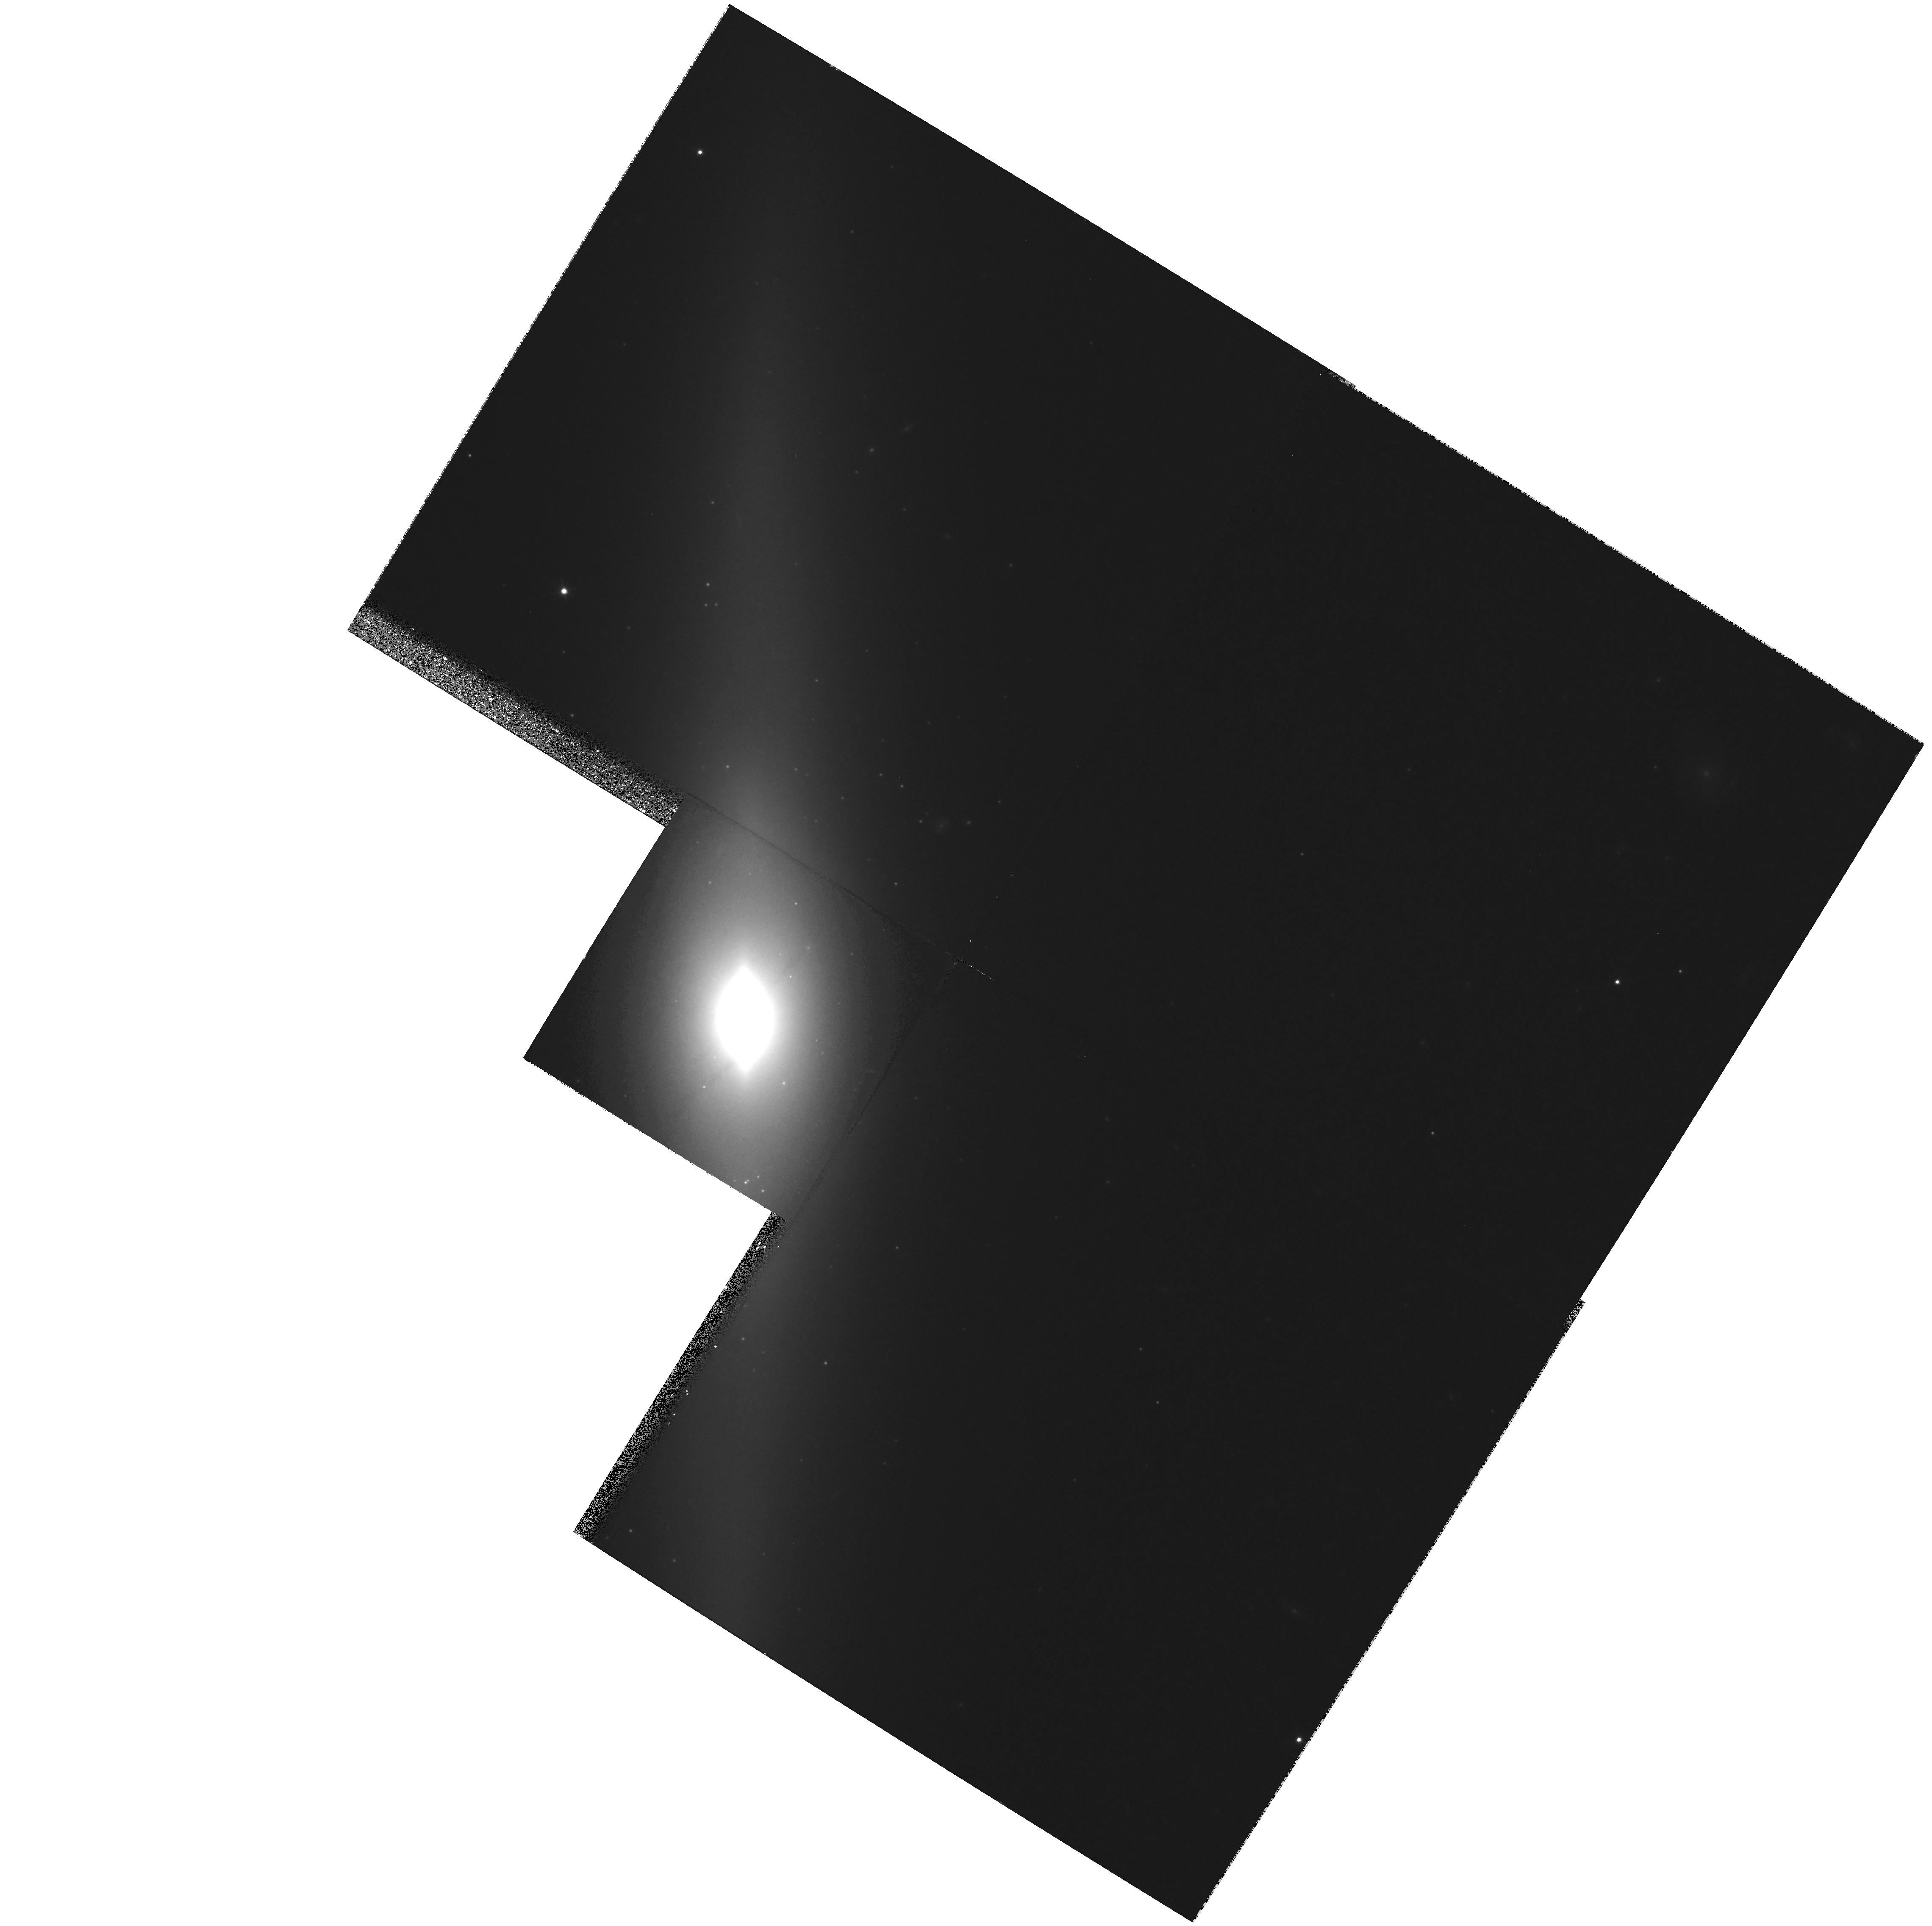
Target: NGC4026. Instrument: WFPC2/PC. Filter: F814W. Exposure: 27 min. Observation ID: hst_9107_a1_wfpc2_pc_f814w_u6f7a1

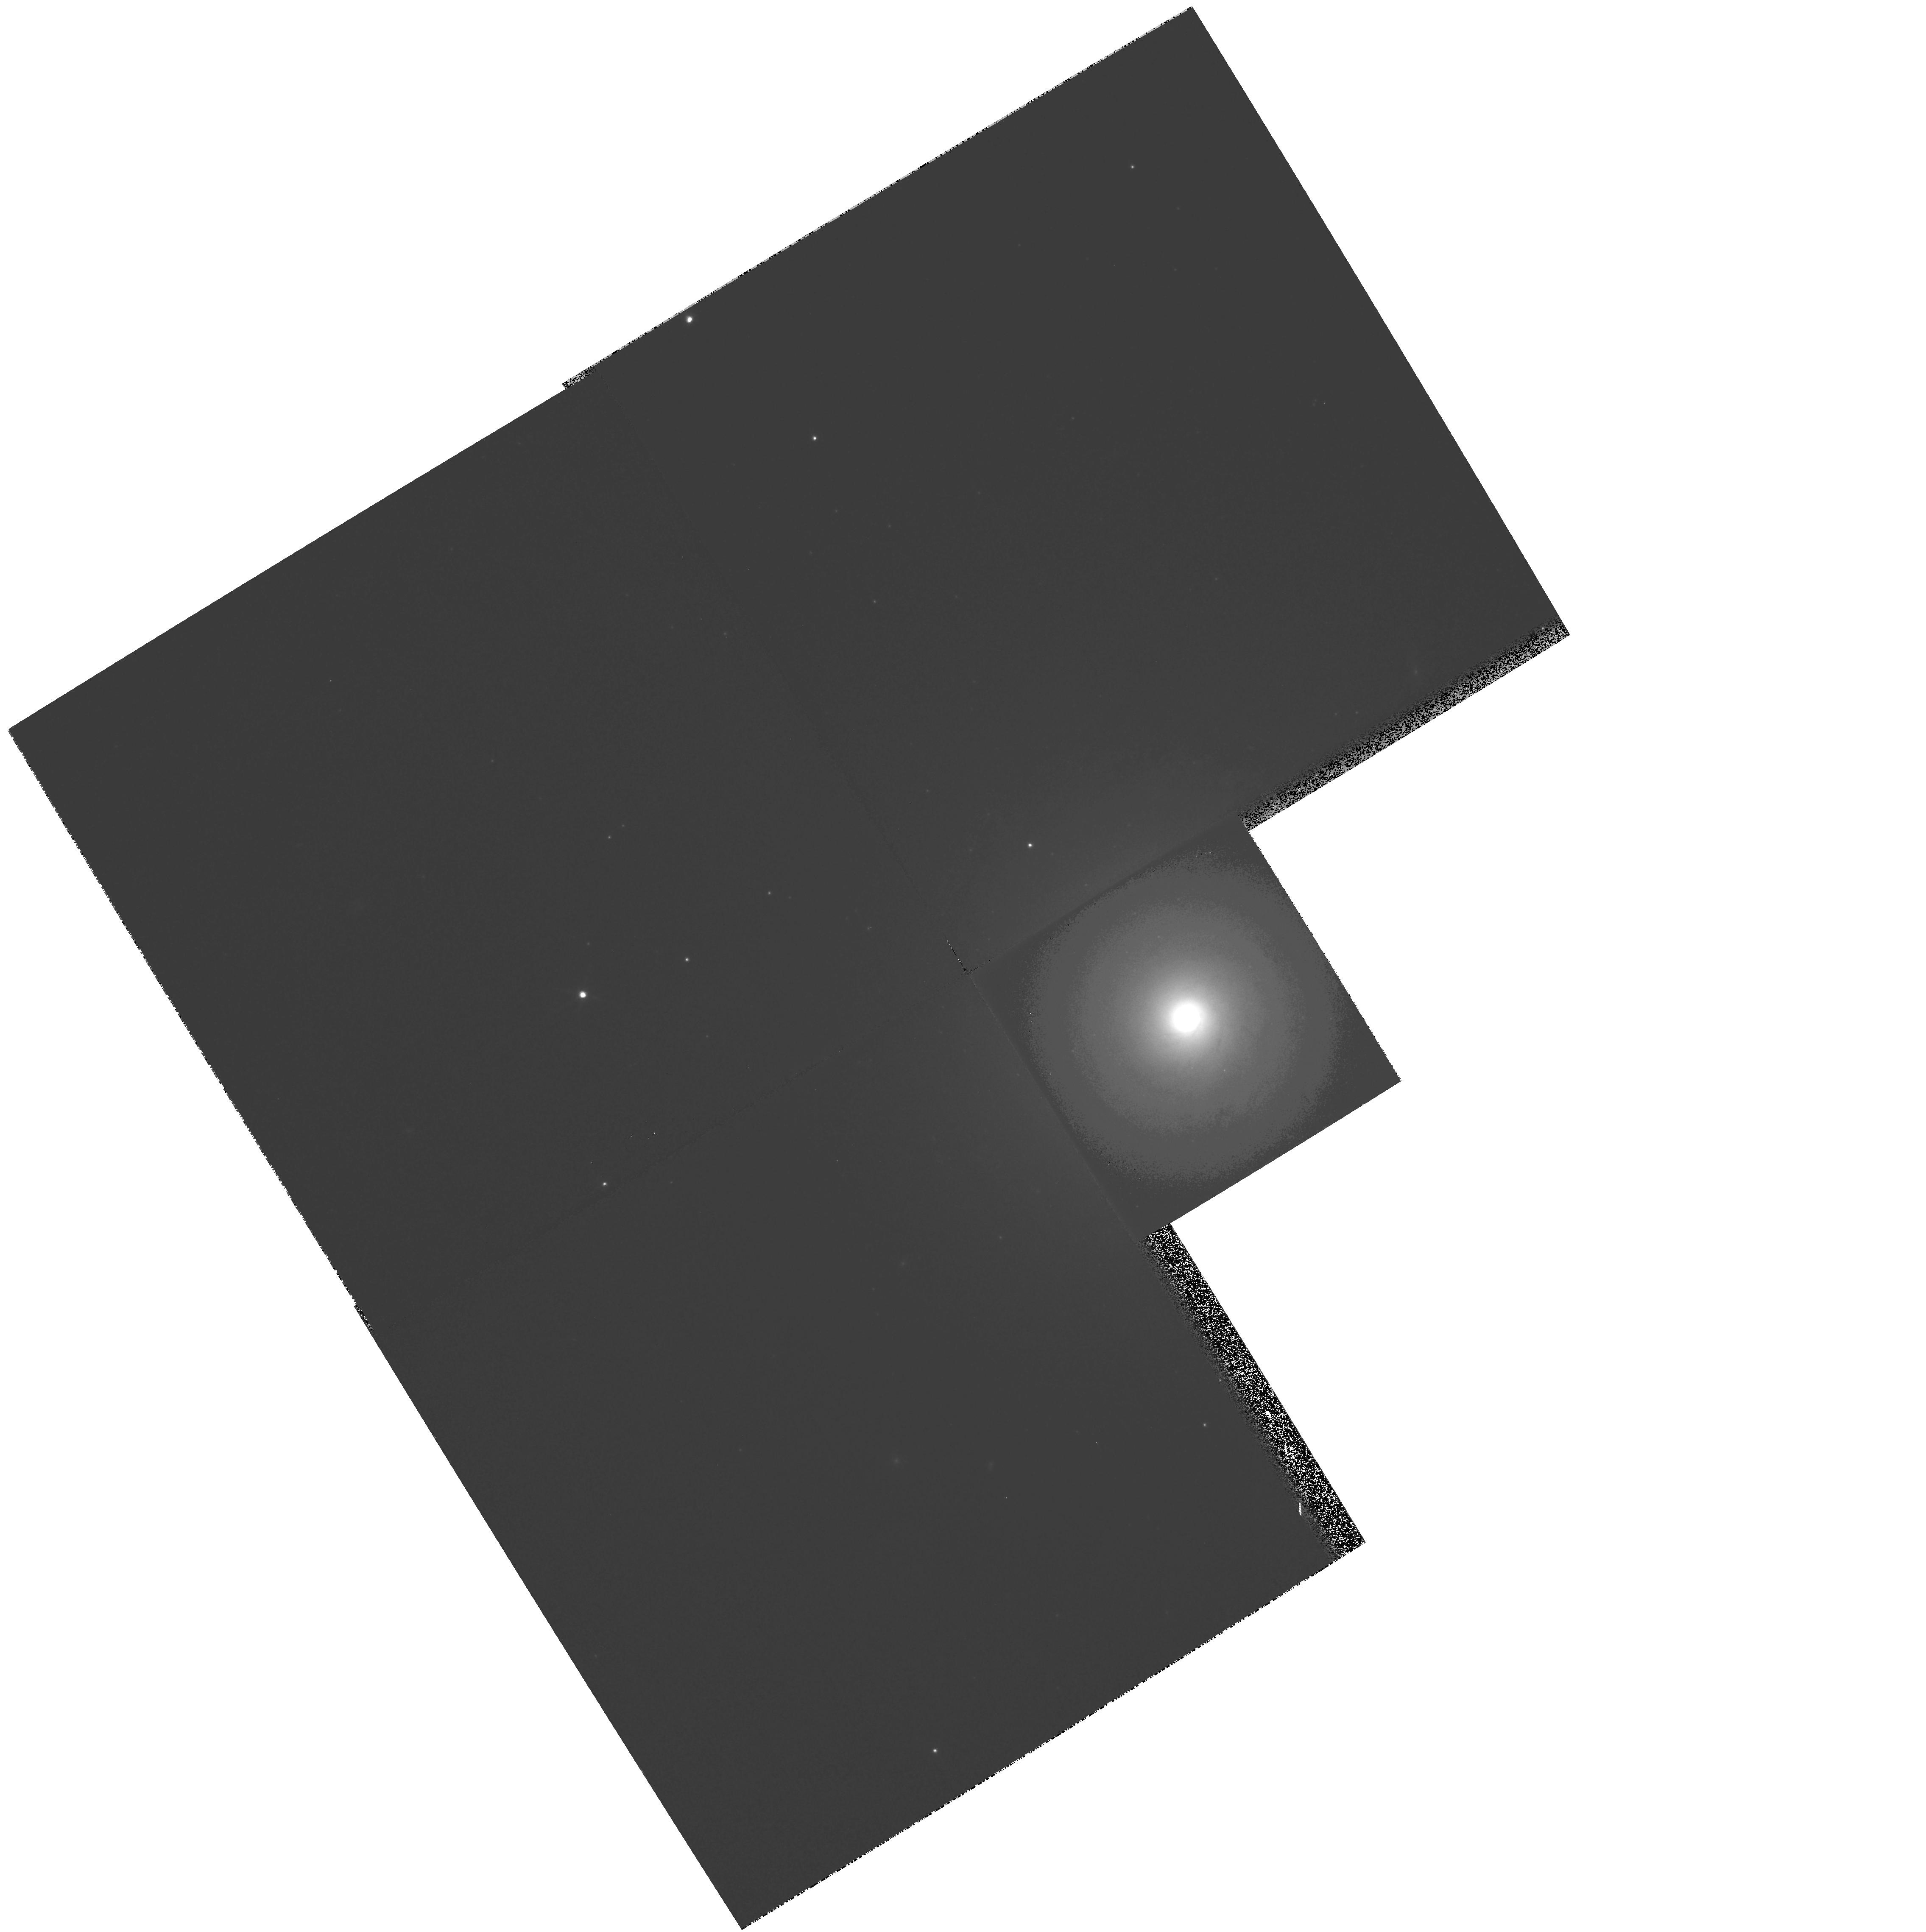
Target: NGC7213. Instrument: WFPC2/PC. Filter: F814W. Exposure: 7 min. Observation ID: hst_9107_a3_wfpc2_pc_f814w_u6f7a3

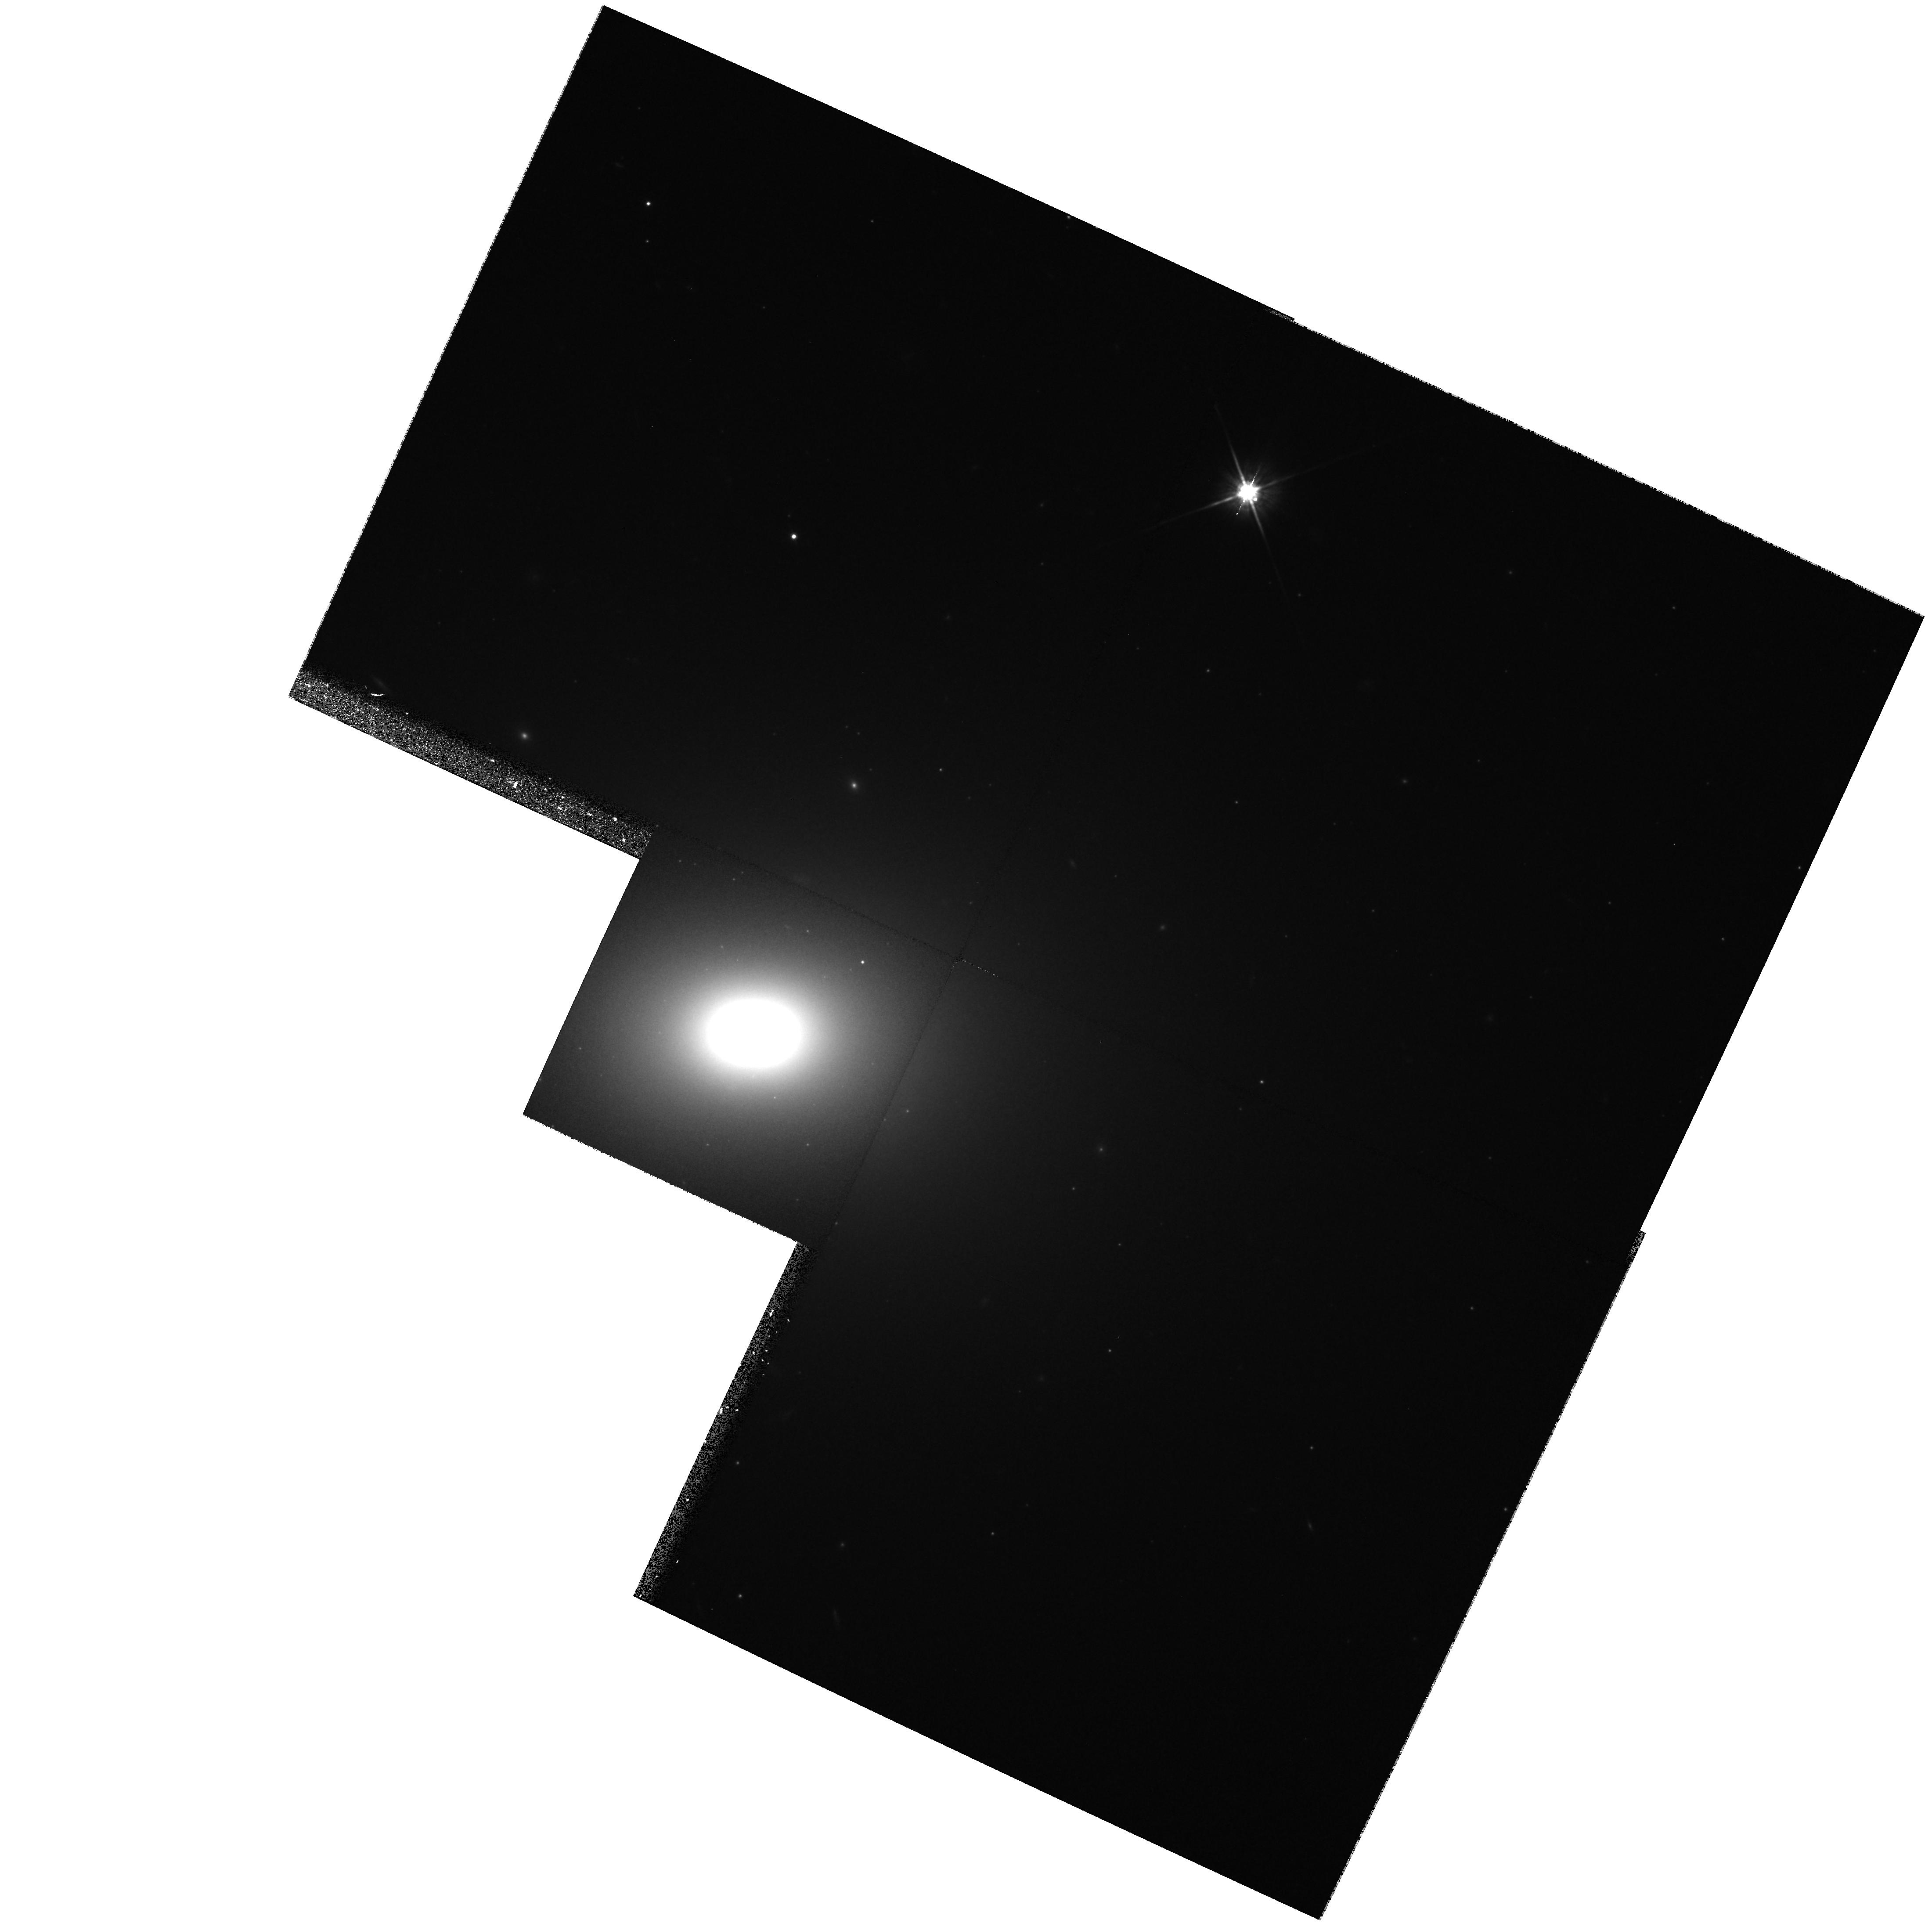
Target: NGC5576. Instrument: WFPC2/PC. Filter: F814W. Exposure: 27 min. Observation ID: hst_9107_a2_wfpc2_pc_f814w_u6f7a2

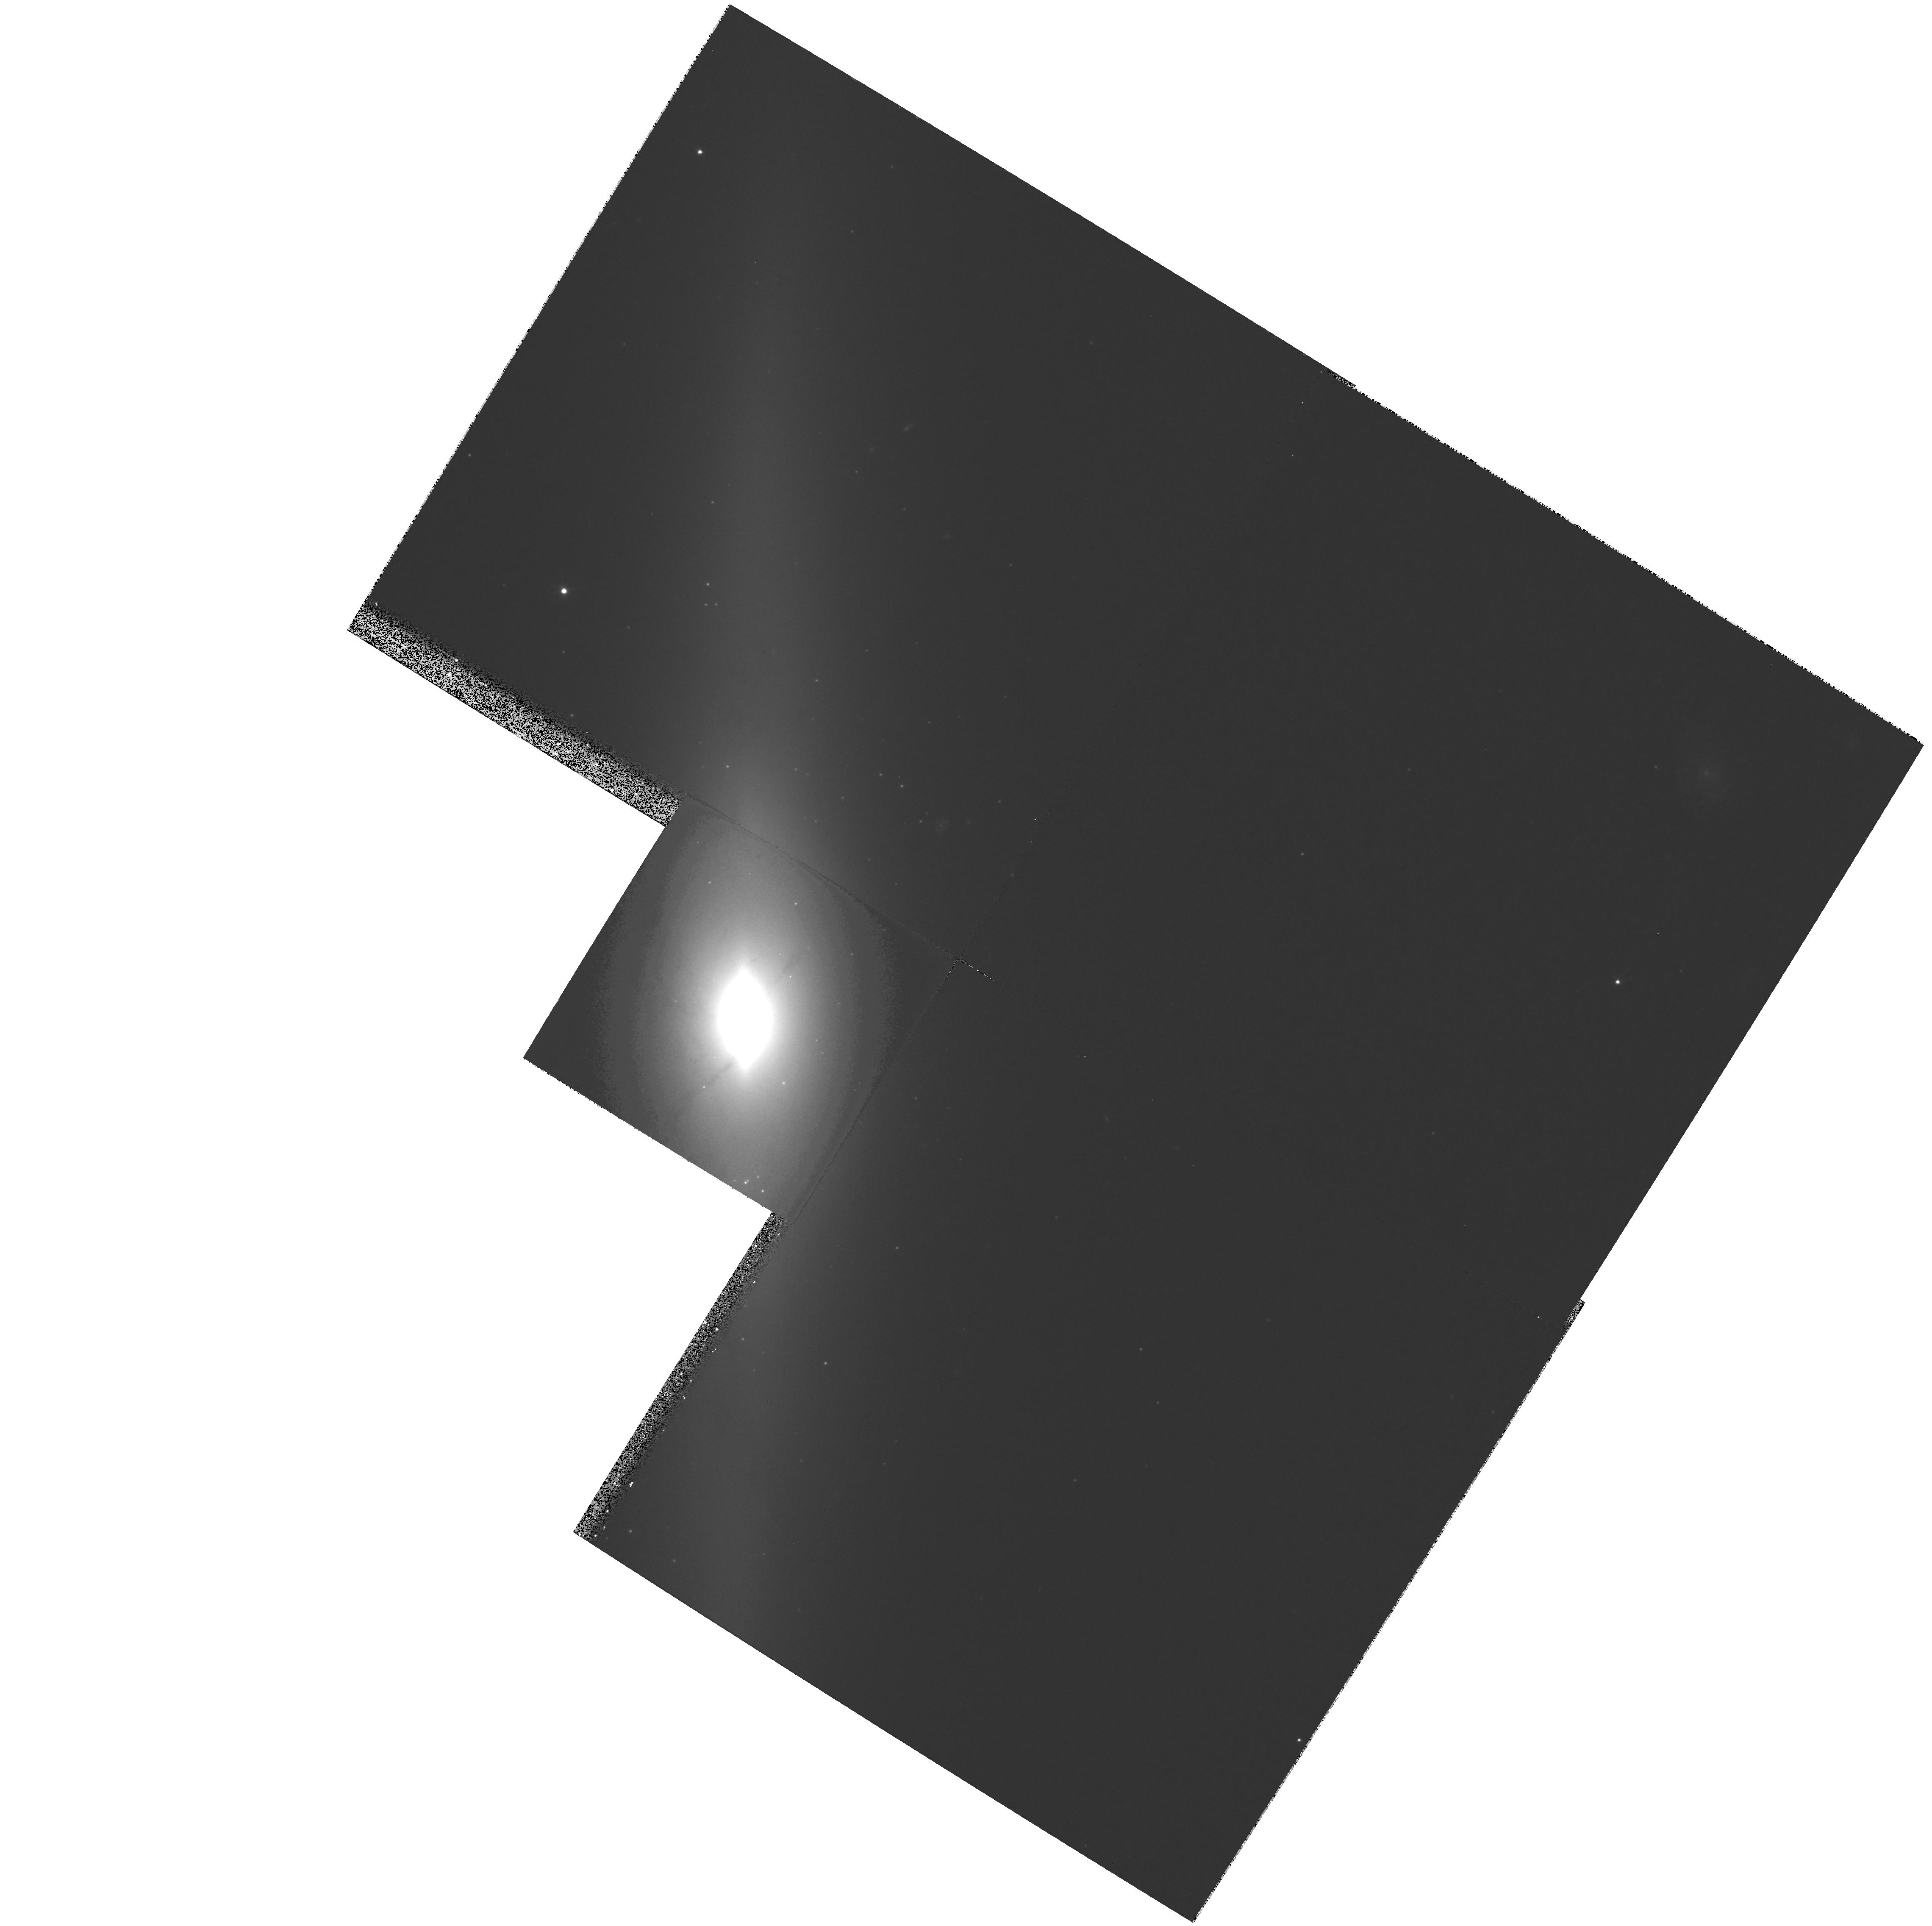
Target: NGC4026. Instrument: WFPC2/PC. Filter: F555W. Exposure: 27 min. Observation ID: hst_9107_a1_wfpc2_pc_f555w_u6f7a1

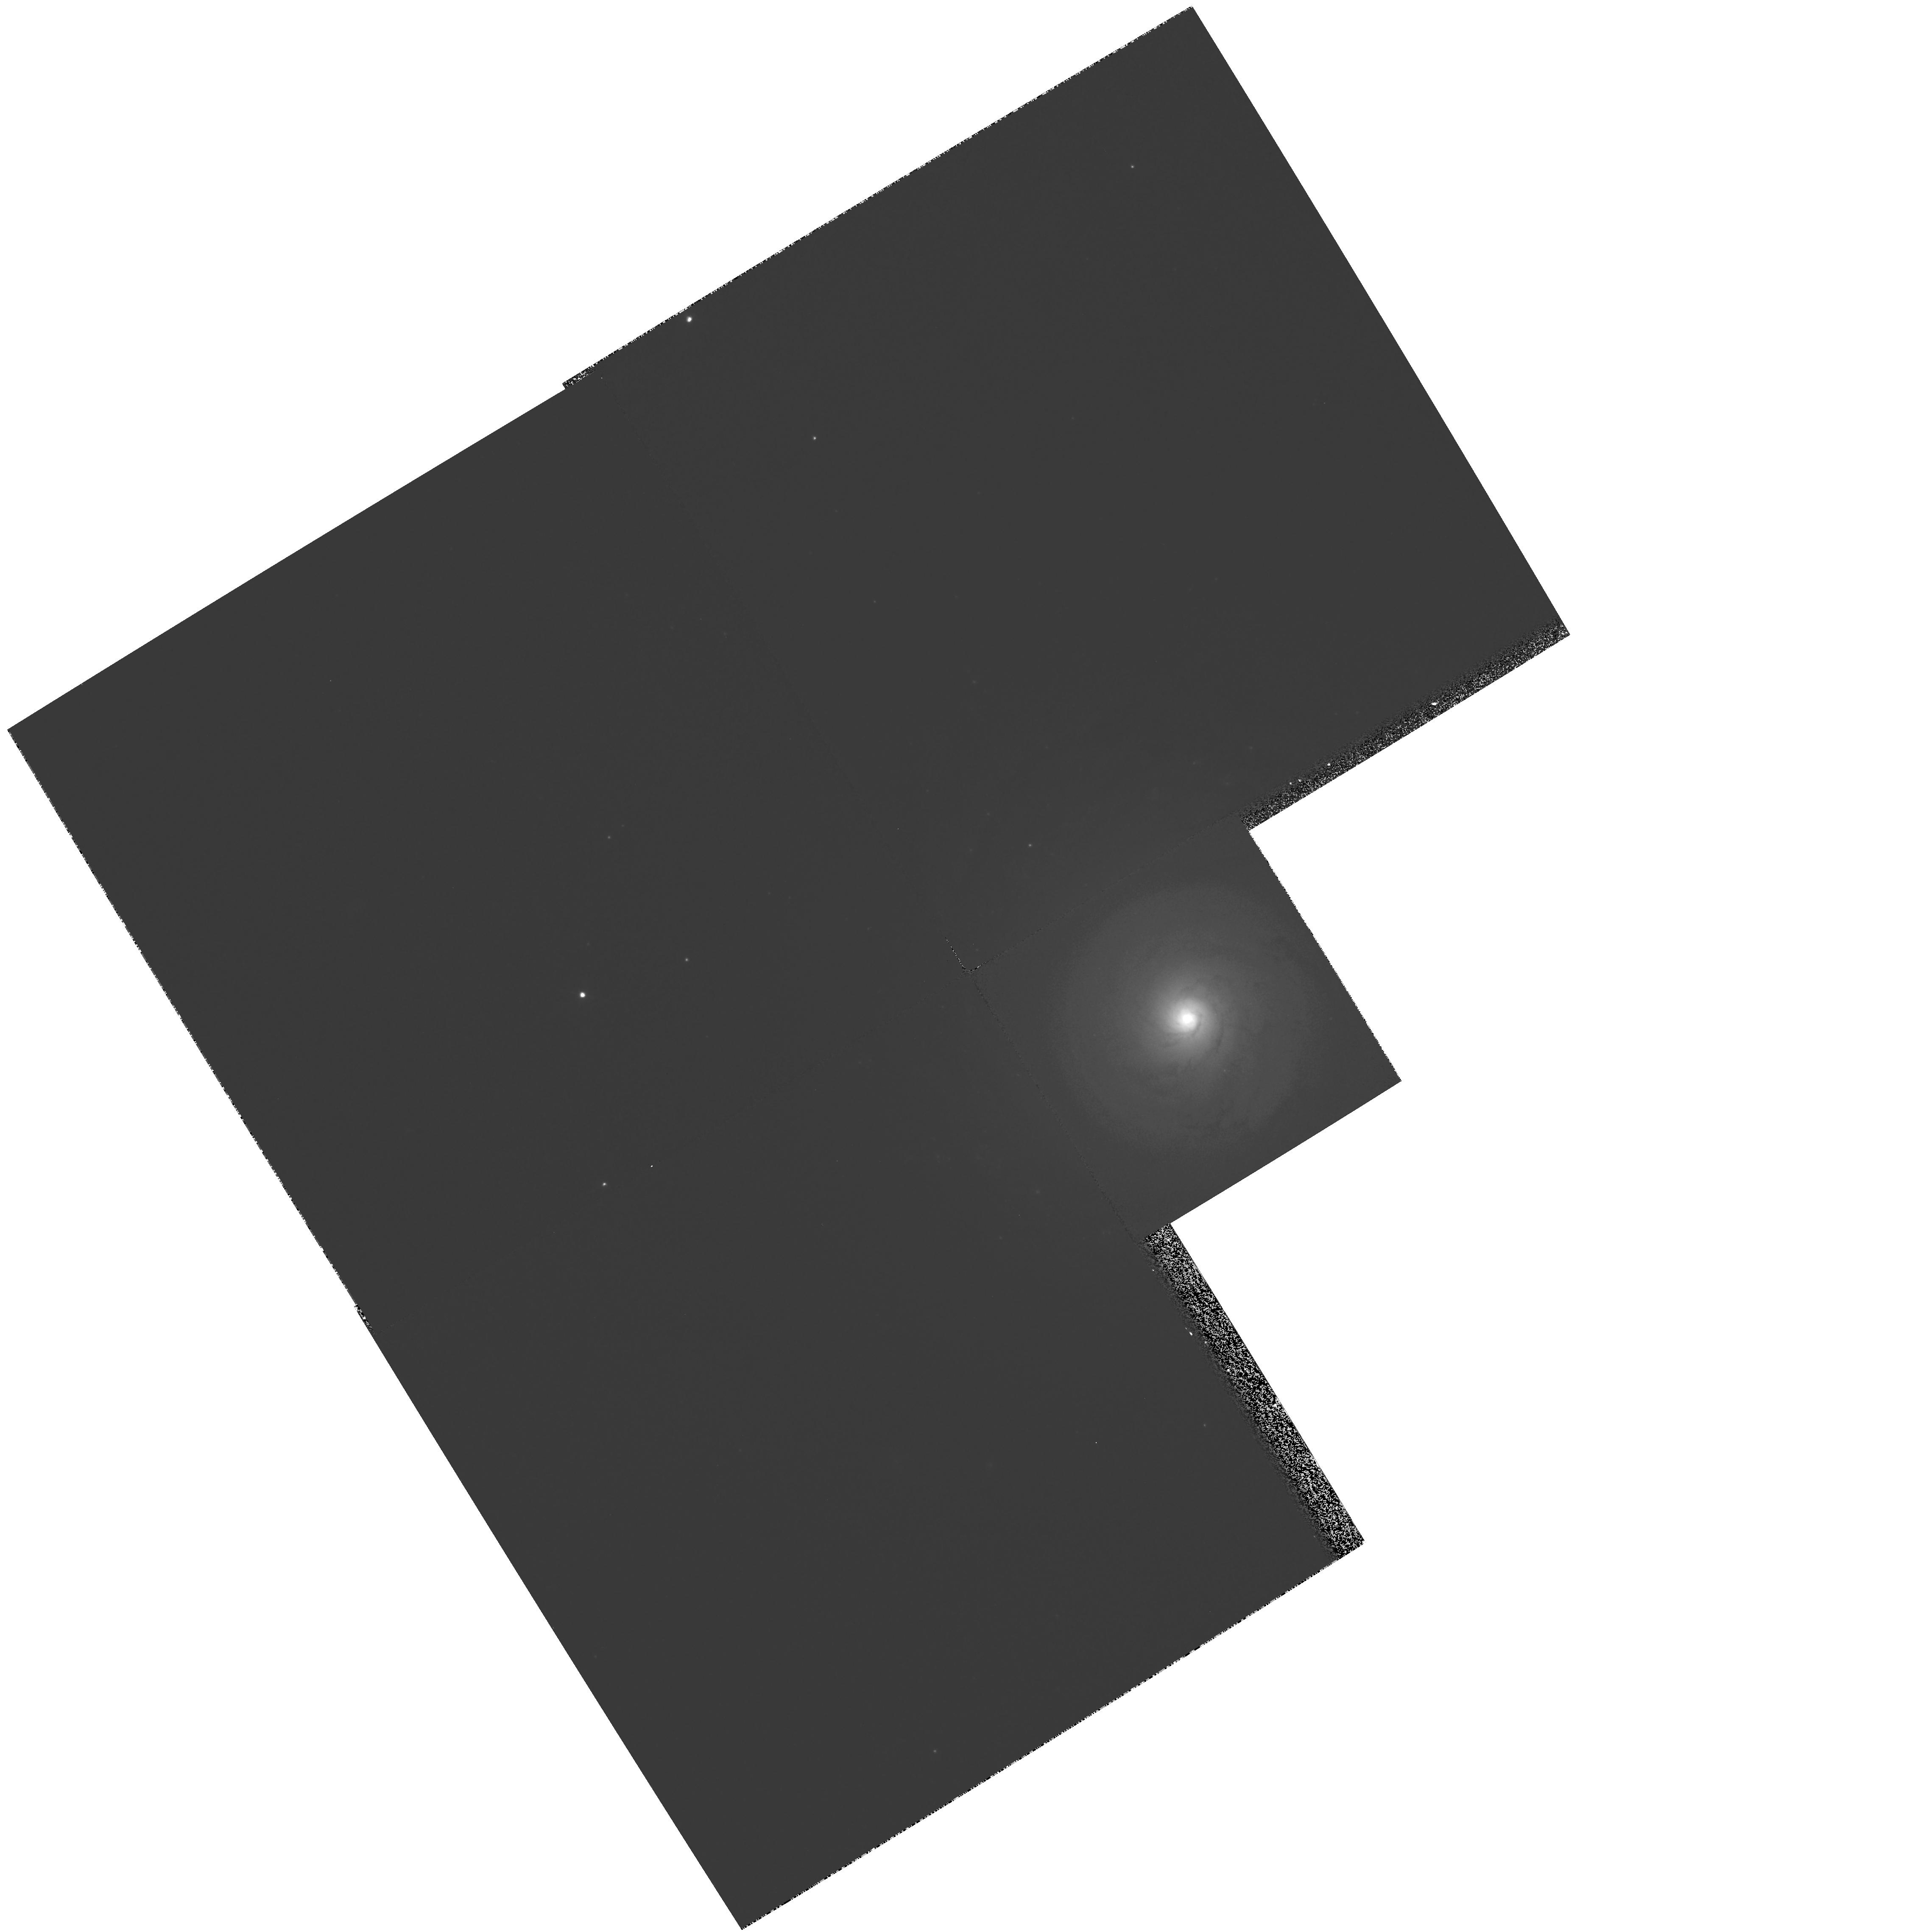
Target: NGC7213. Instrument: WFPC2/PC. Filter: F555W. Exposure: 7 min. Observation ID: hst_9107_a3_wfpc2_pc_f555w_u6f7a3

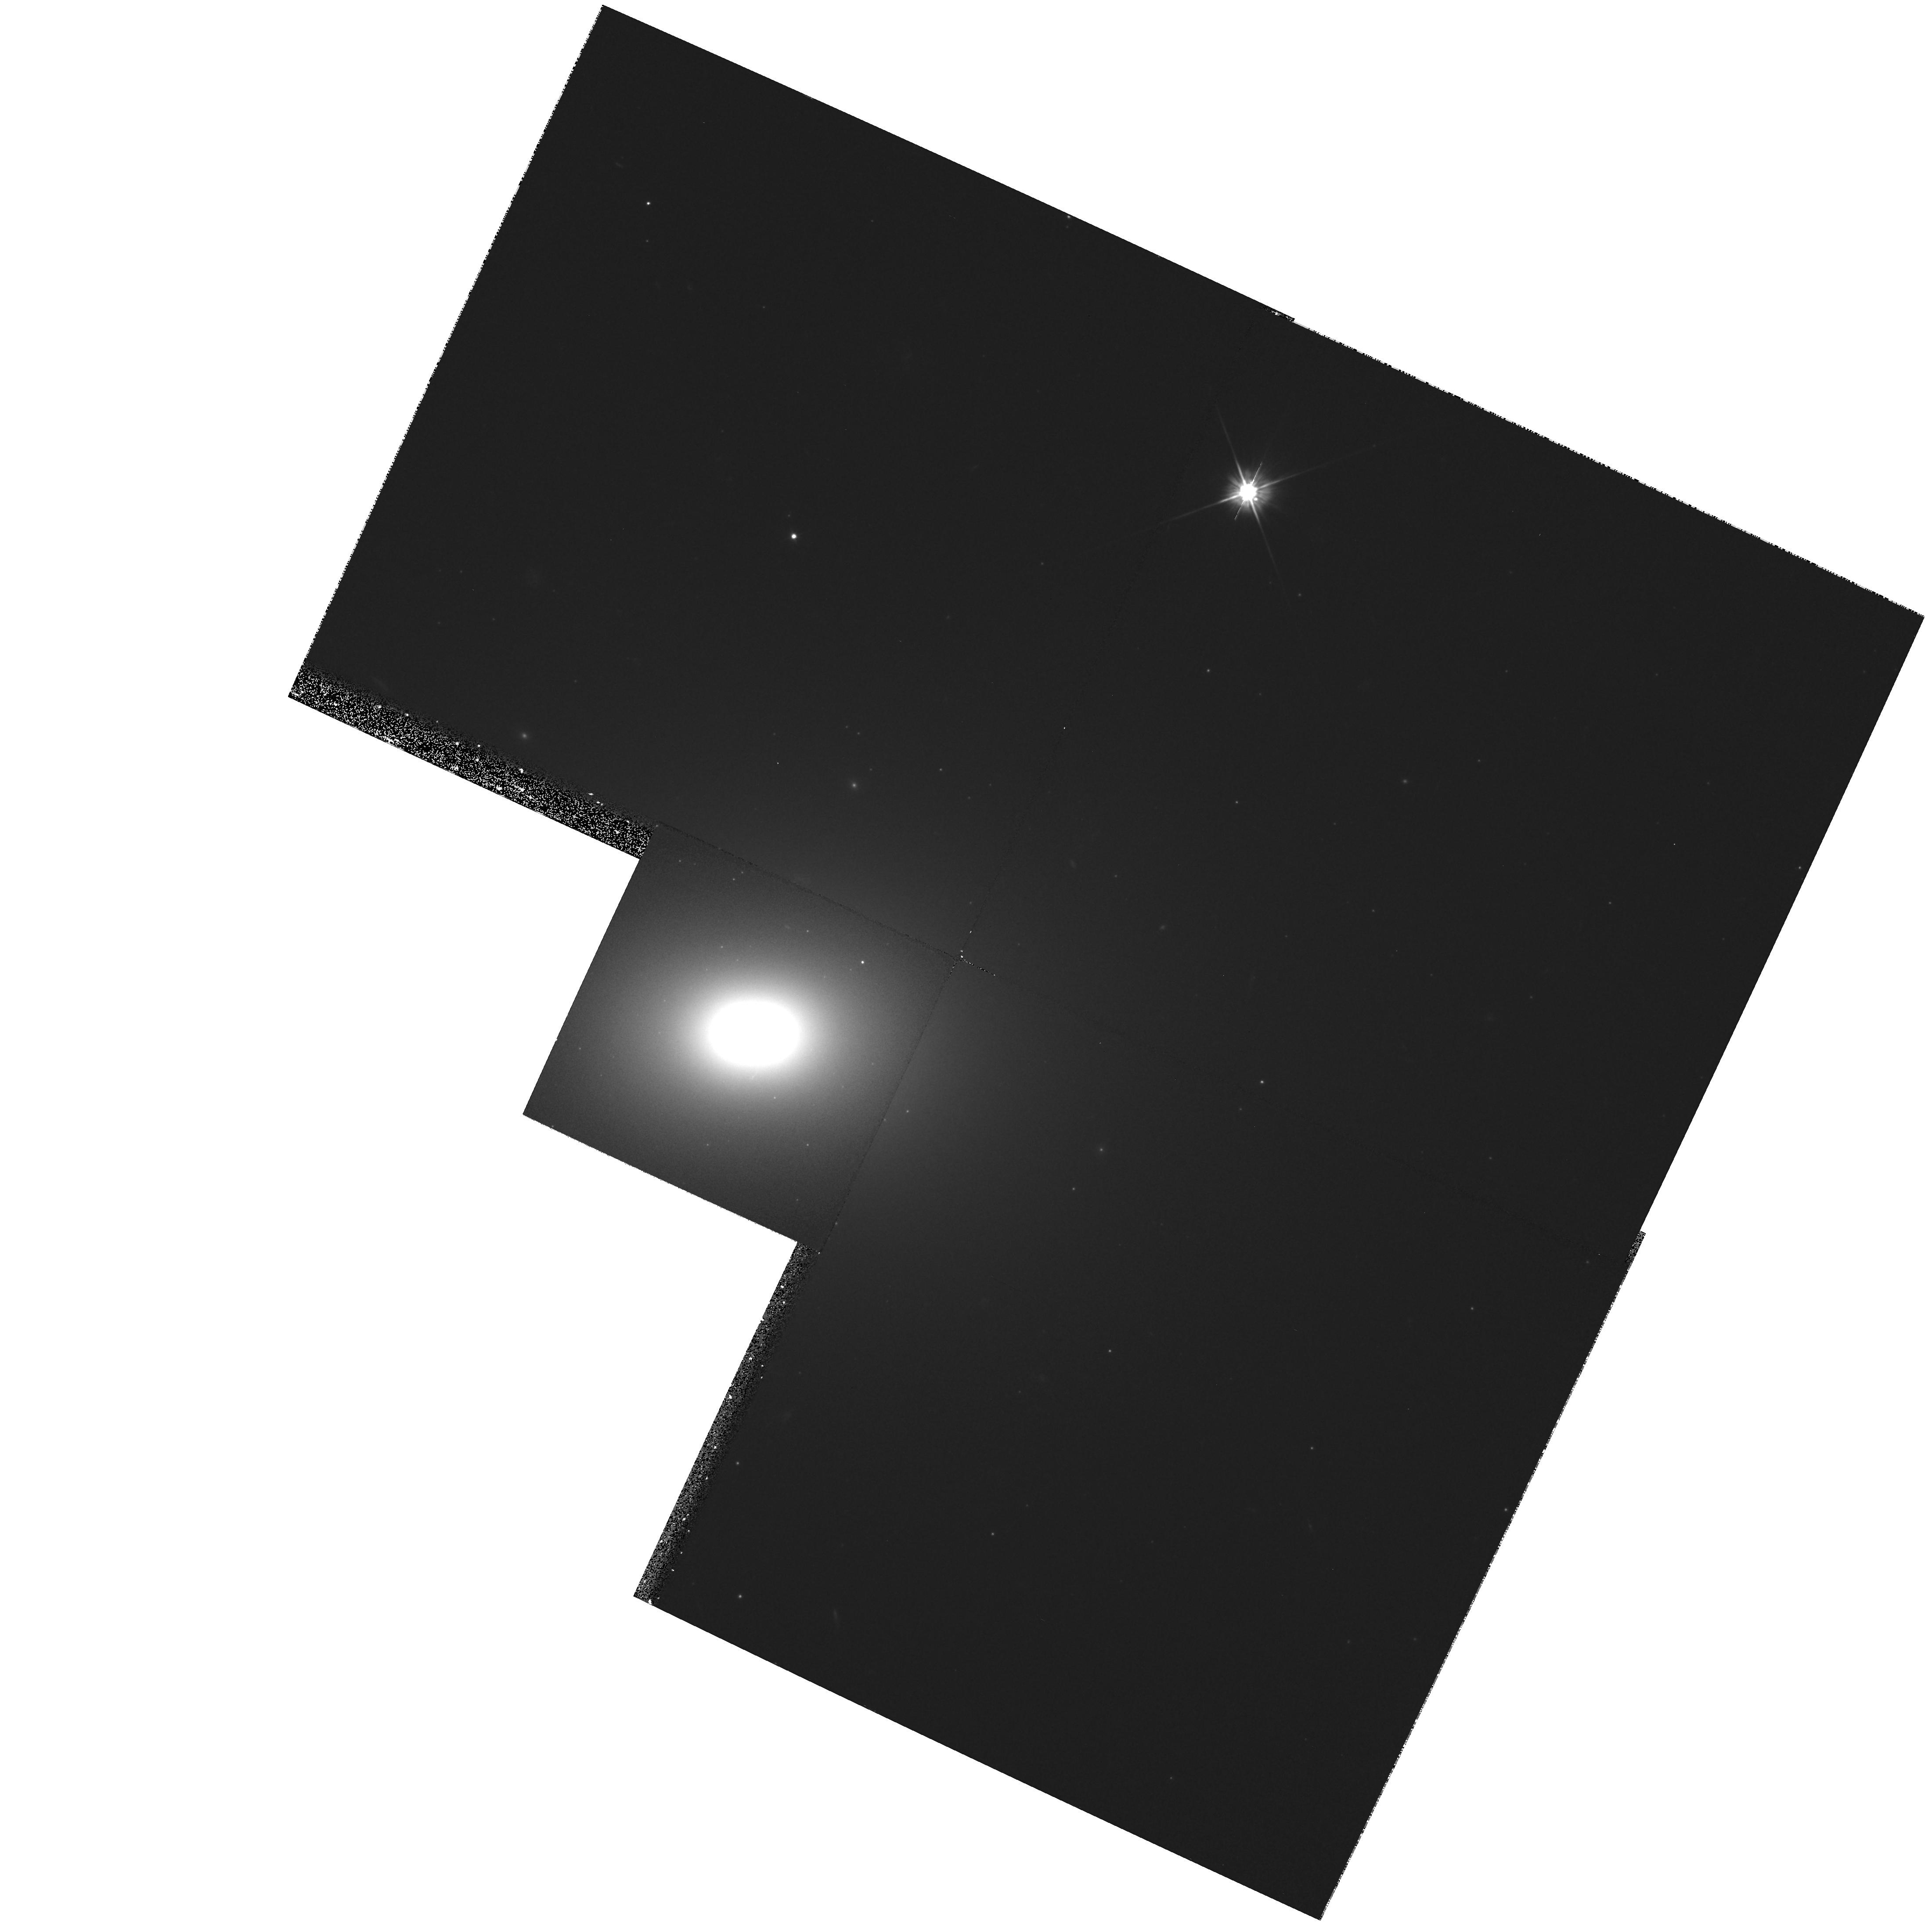
Target: NGC5576. Instrument: WFPC2/PC. Filter: F555W. Exposure: 27 min. Observation ID: hst_9107_a2_wfpc2_pc_f555w_u6f7a2

The Fundamental Plane for Nuclear Black Holes (PI: Richstone, Douglas O.)

Searches for supermassive black holes in galaxy centers, conducted with HST and other telescopes, have led to the discoveries that (1) most or all hot galaxies contain massive dark objects at their centers, presumably black holes; (2) there is a remarkably tight correlation between the black-hole mass and the luminosity-weighted velocity dispersion of the hot component of the galaxy. This \mbh-Sigma relation has a scatter which is <0.3 dex in \mbh and consistent with zero. This relationship suggests a strong link between black-hole formation, AGN activity, and galaxy formation, and once it is understood this link should advance our understanding of all three processes. The goal of this proposal is to investigate the scatter in the \mbh-Sigma relation and the role of possible second parameters, by examining a sample of galaxies at fixed velocity dispersion Sigma=200+/- 20 kms. This approach decouples the effects of a second parameter from uncertainties in the shape of the \mbh-Sigma relation, and minimizes spurious correlations because all of the galaxies will be studied using the same well-tested observational and modeling techniques. The sample is chosen to explore second parameters such as environment, X -ray properties, Hubble type, luminosity profile, etc. This work thus treads a path similar to the one that took us from simple bivariate relationships among galaxy properties to the deeper concept of a fundamental plane of galaxies.